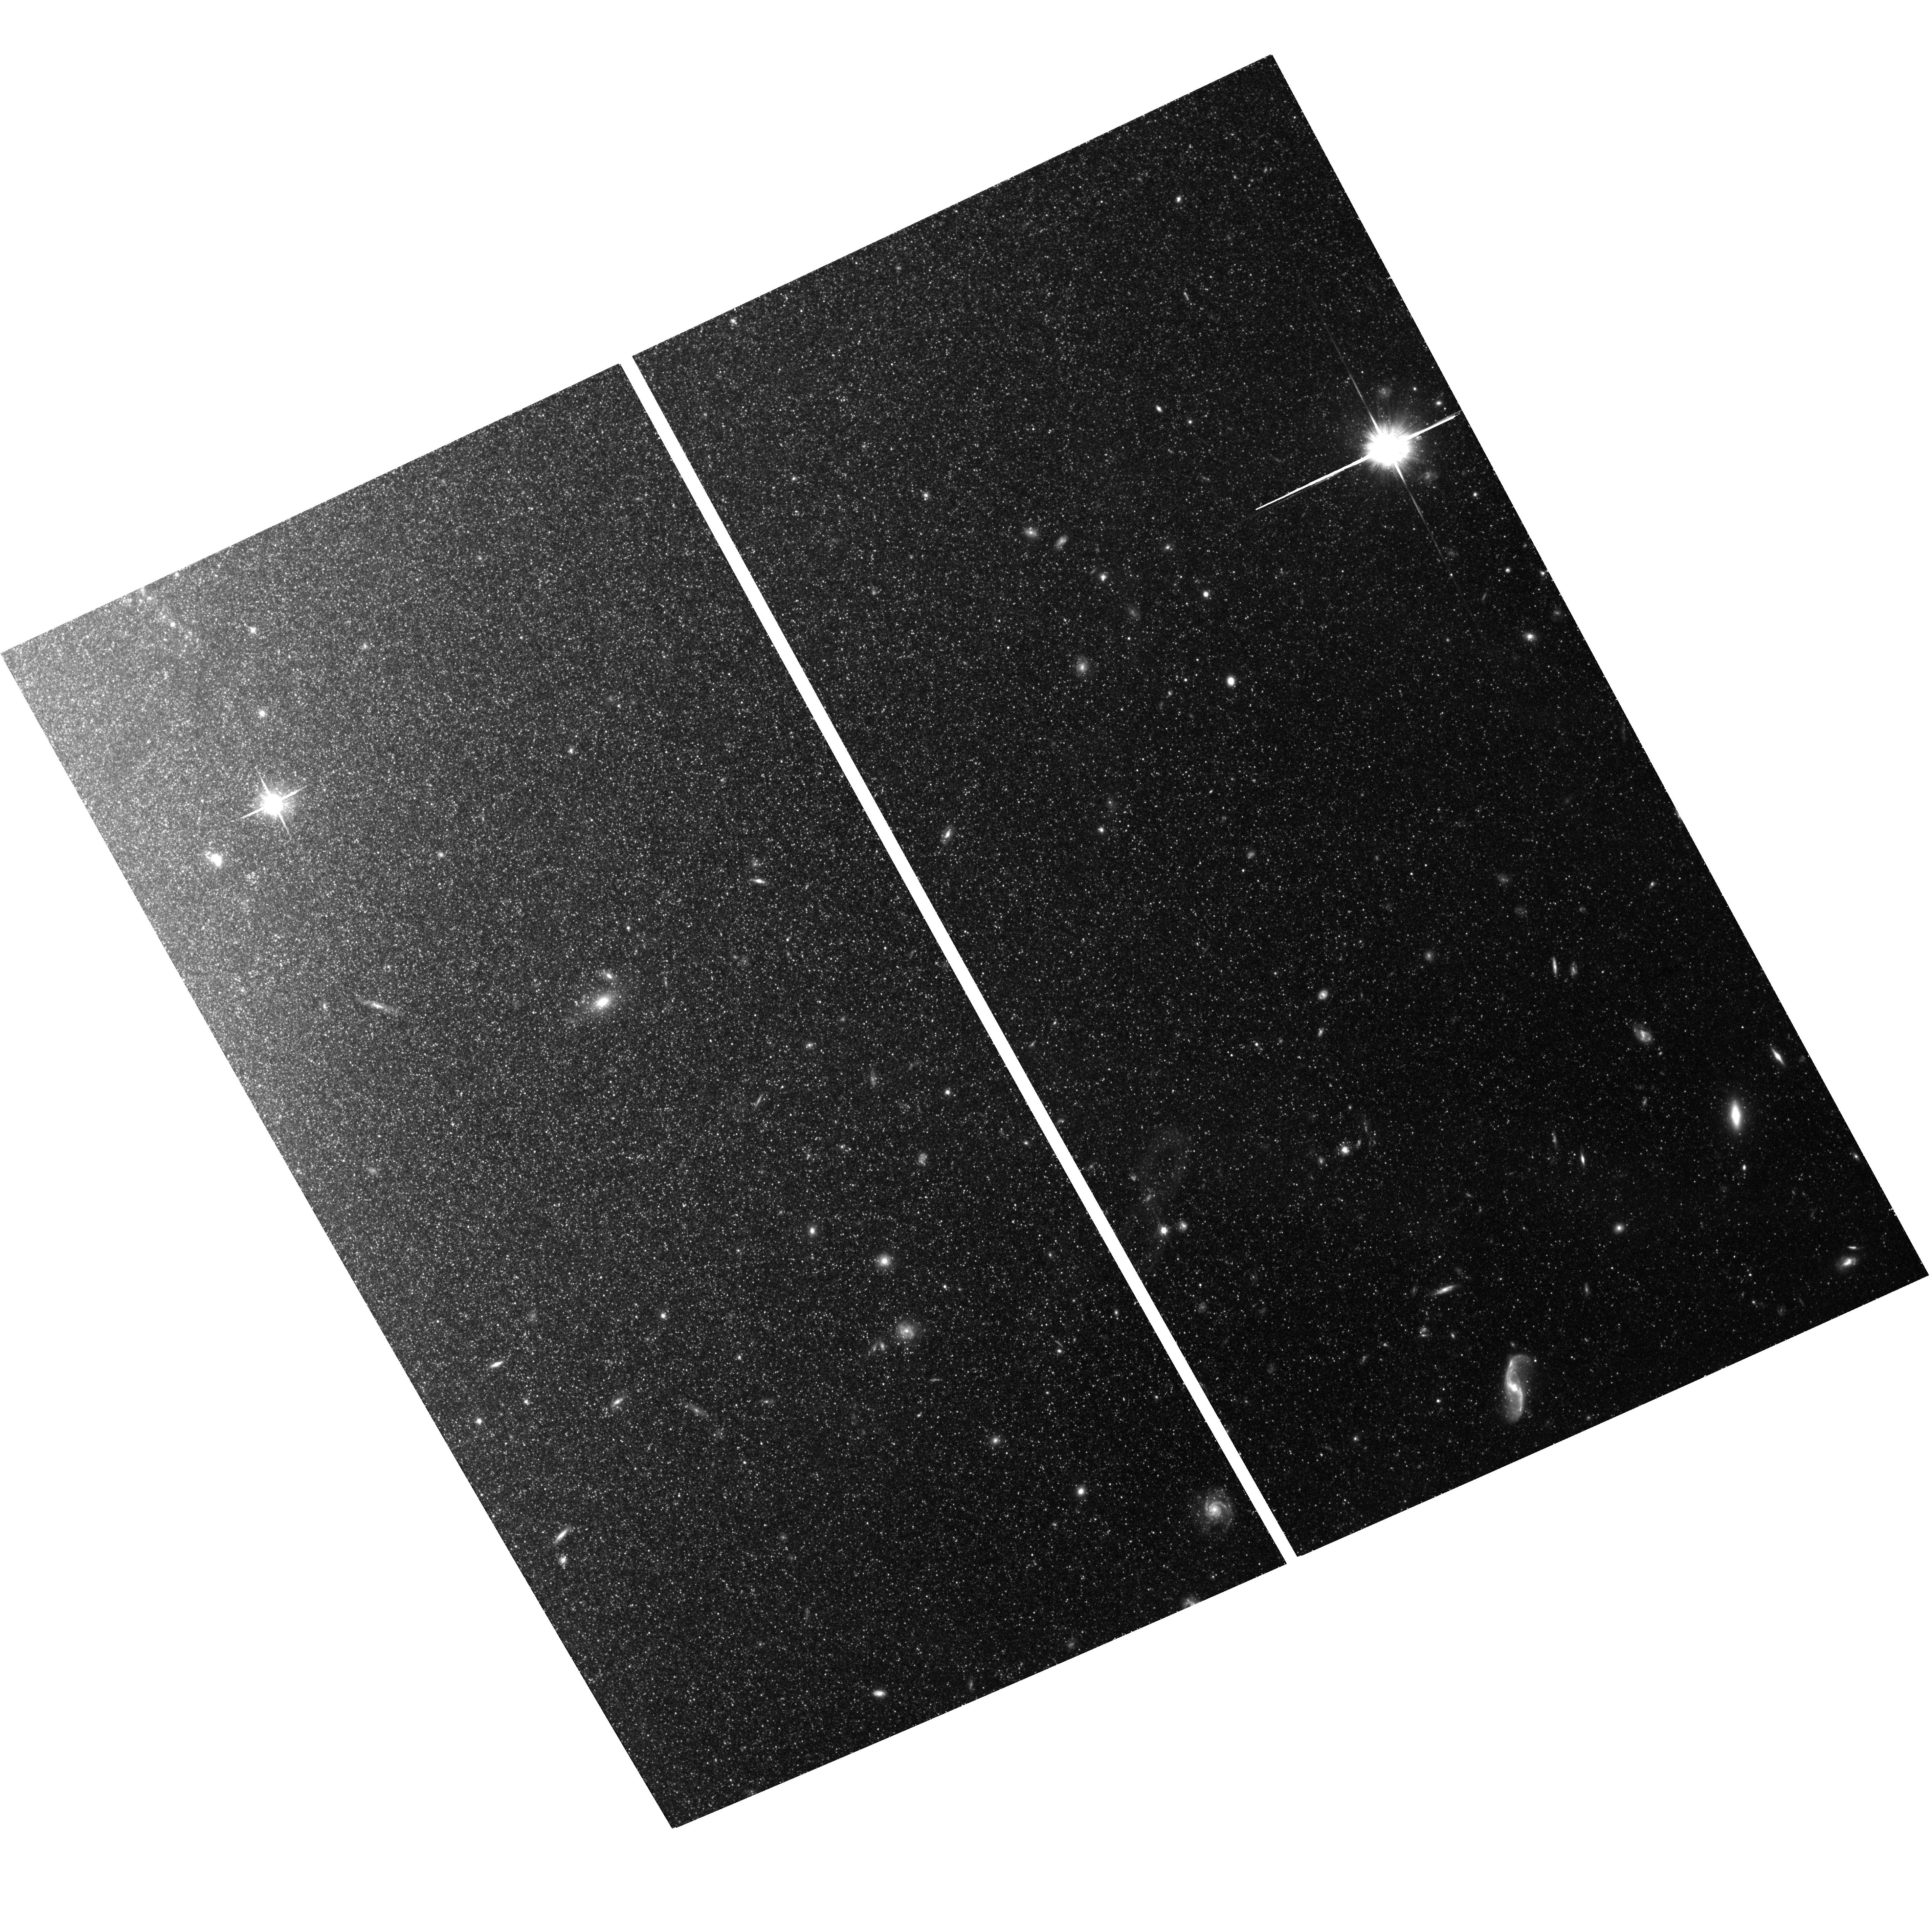
Target: field at RA 148.568°, Dec 69.093°. Instrument: ACS/WFC. Filter: F814W. Exposure: 1.5 h. Observation ID: hst_10136_01_acs_wfc_f814w_j92p01

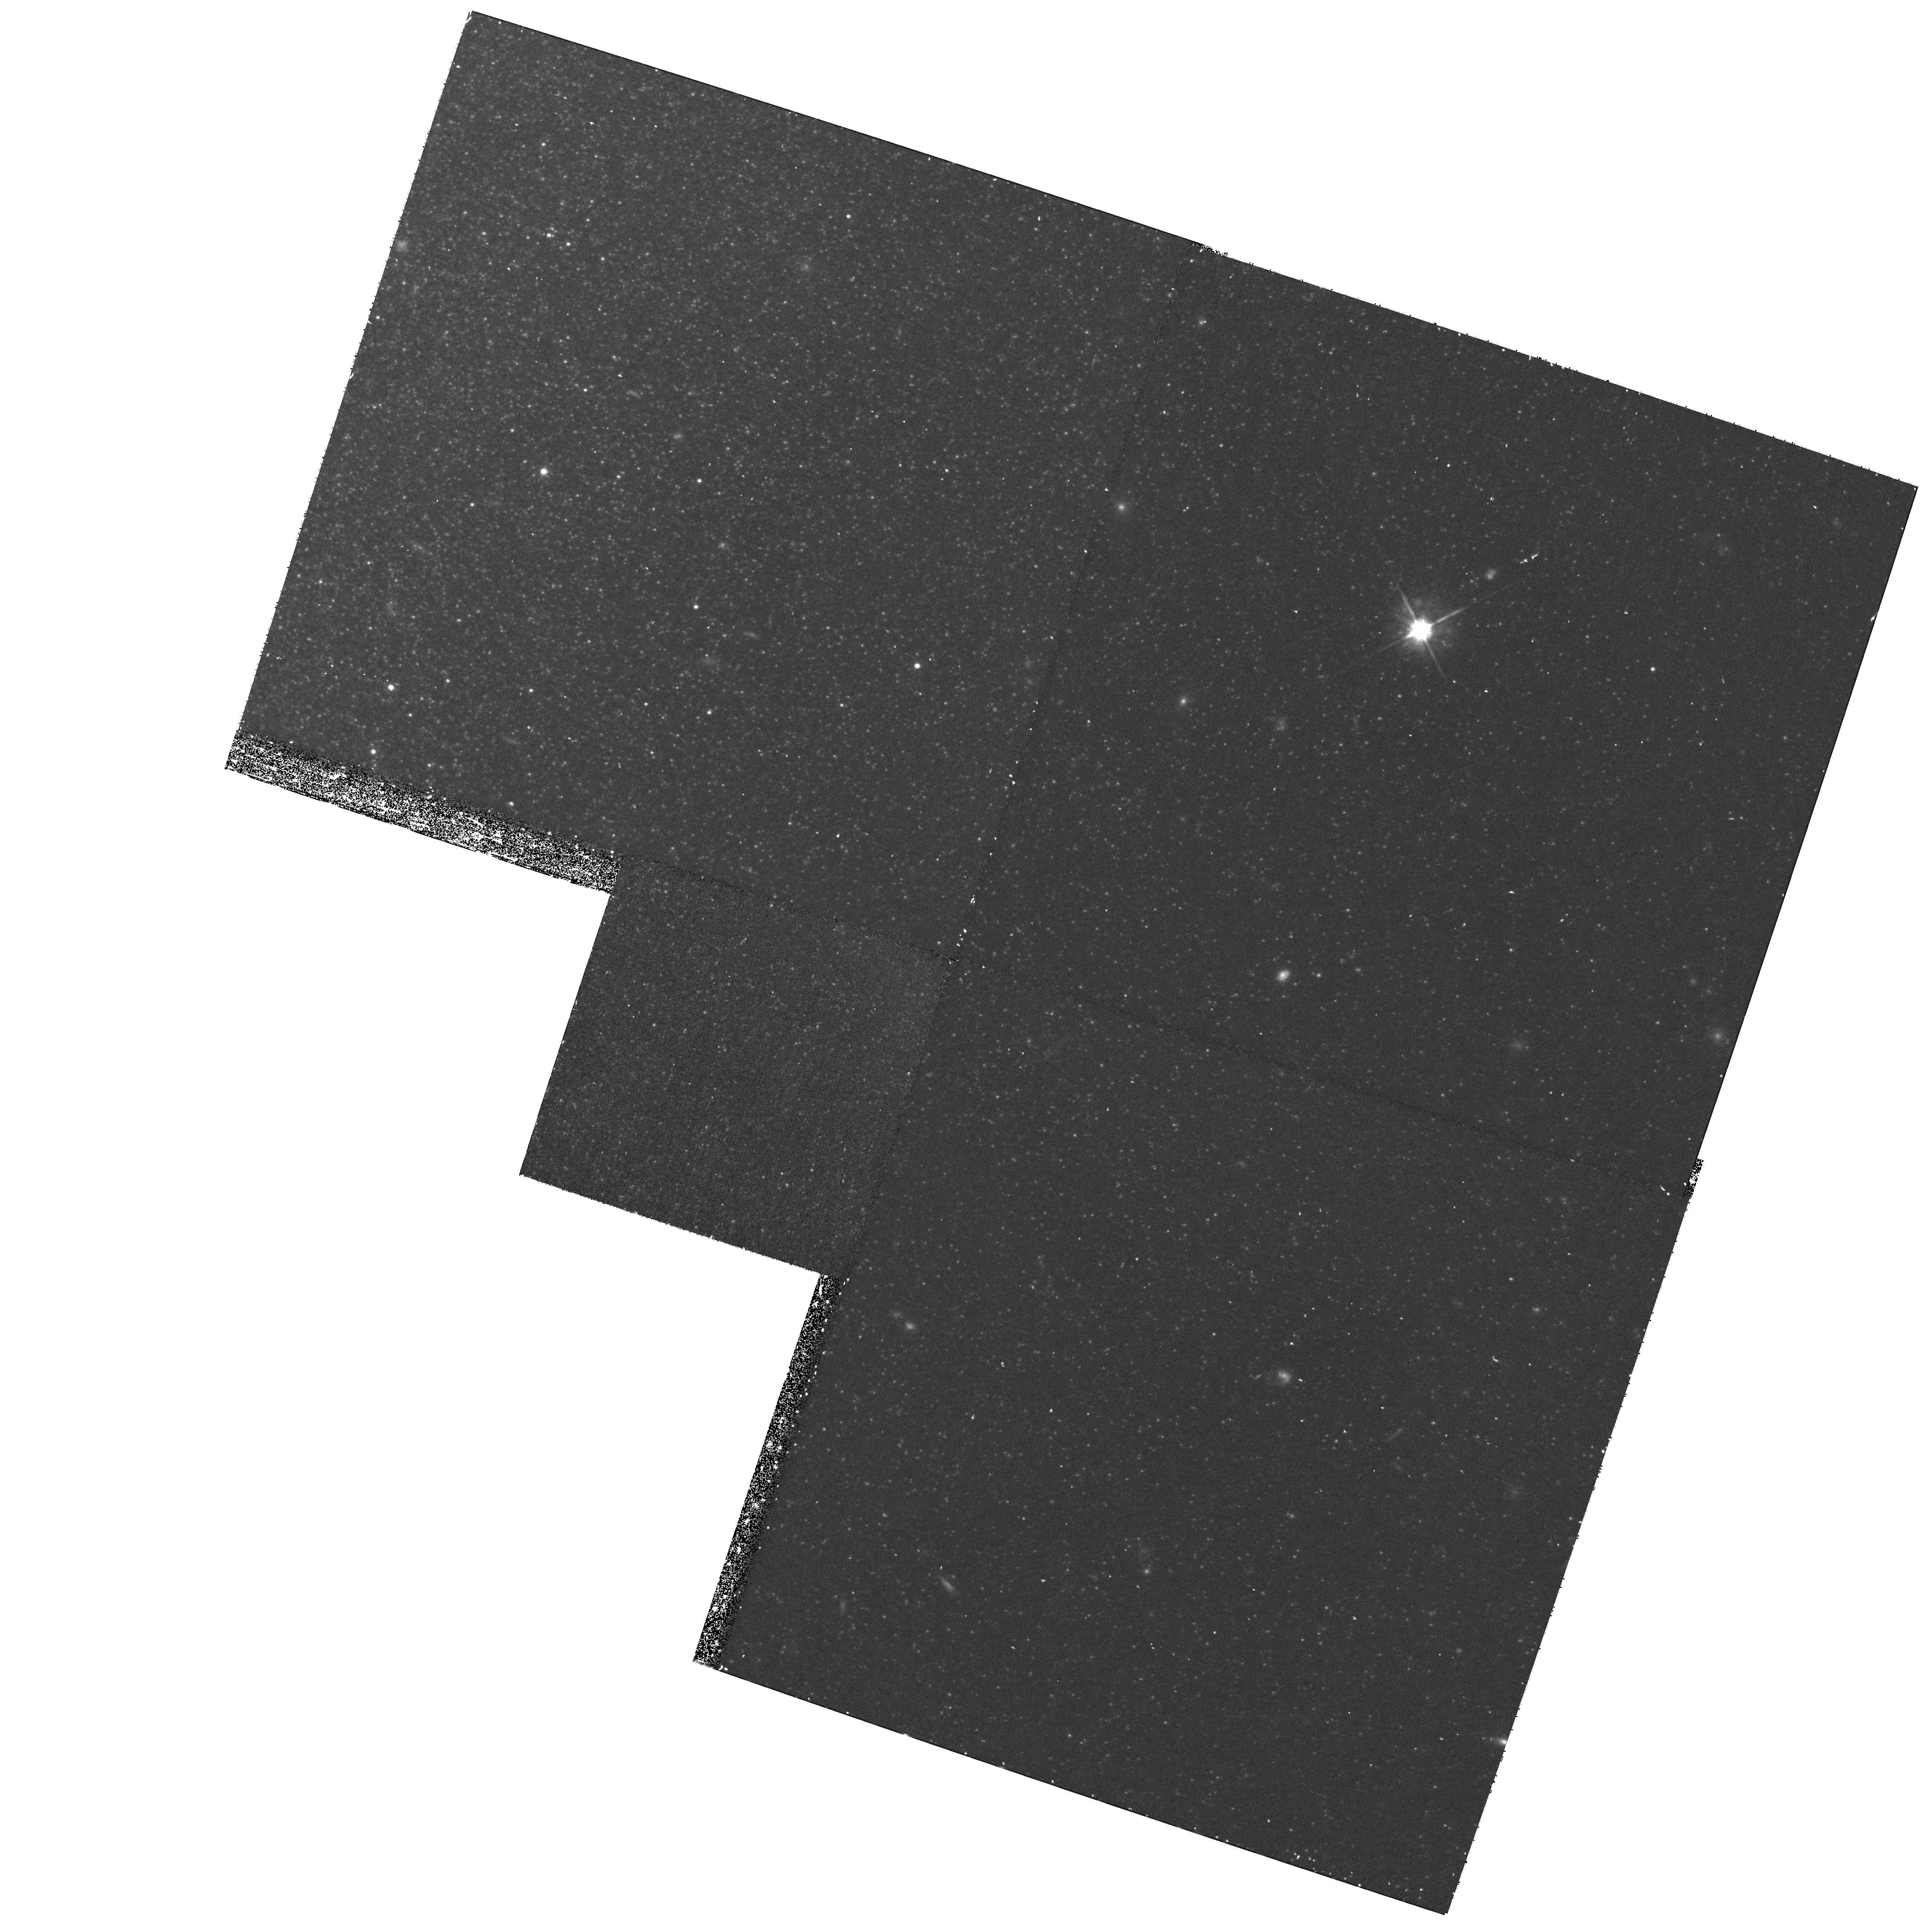
Target: M81-HALO-FIELD. Instrument: WFPC2/PC. Filter: F814W. Exposure: 43 min. Observation ID: hst_10136_01_wfpc2_pc_f814w_u92p01

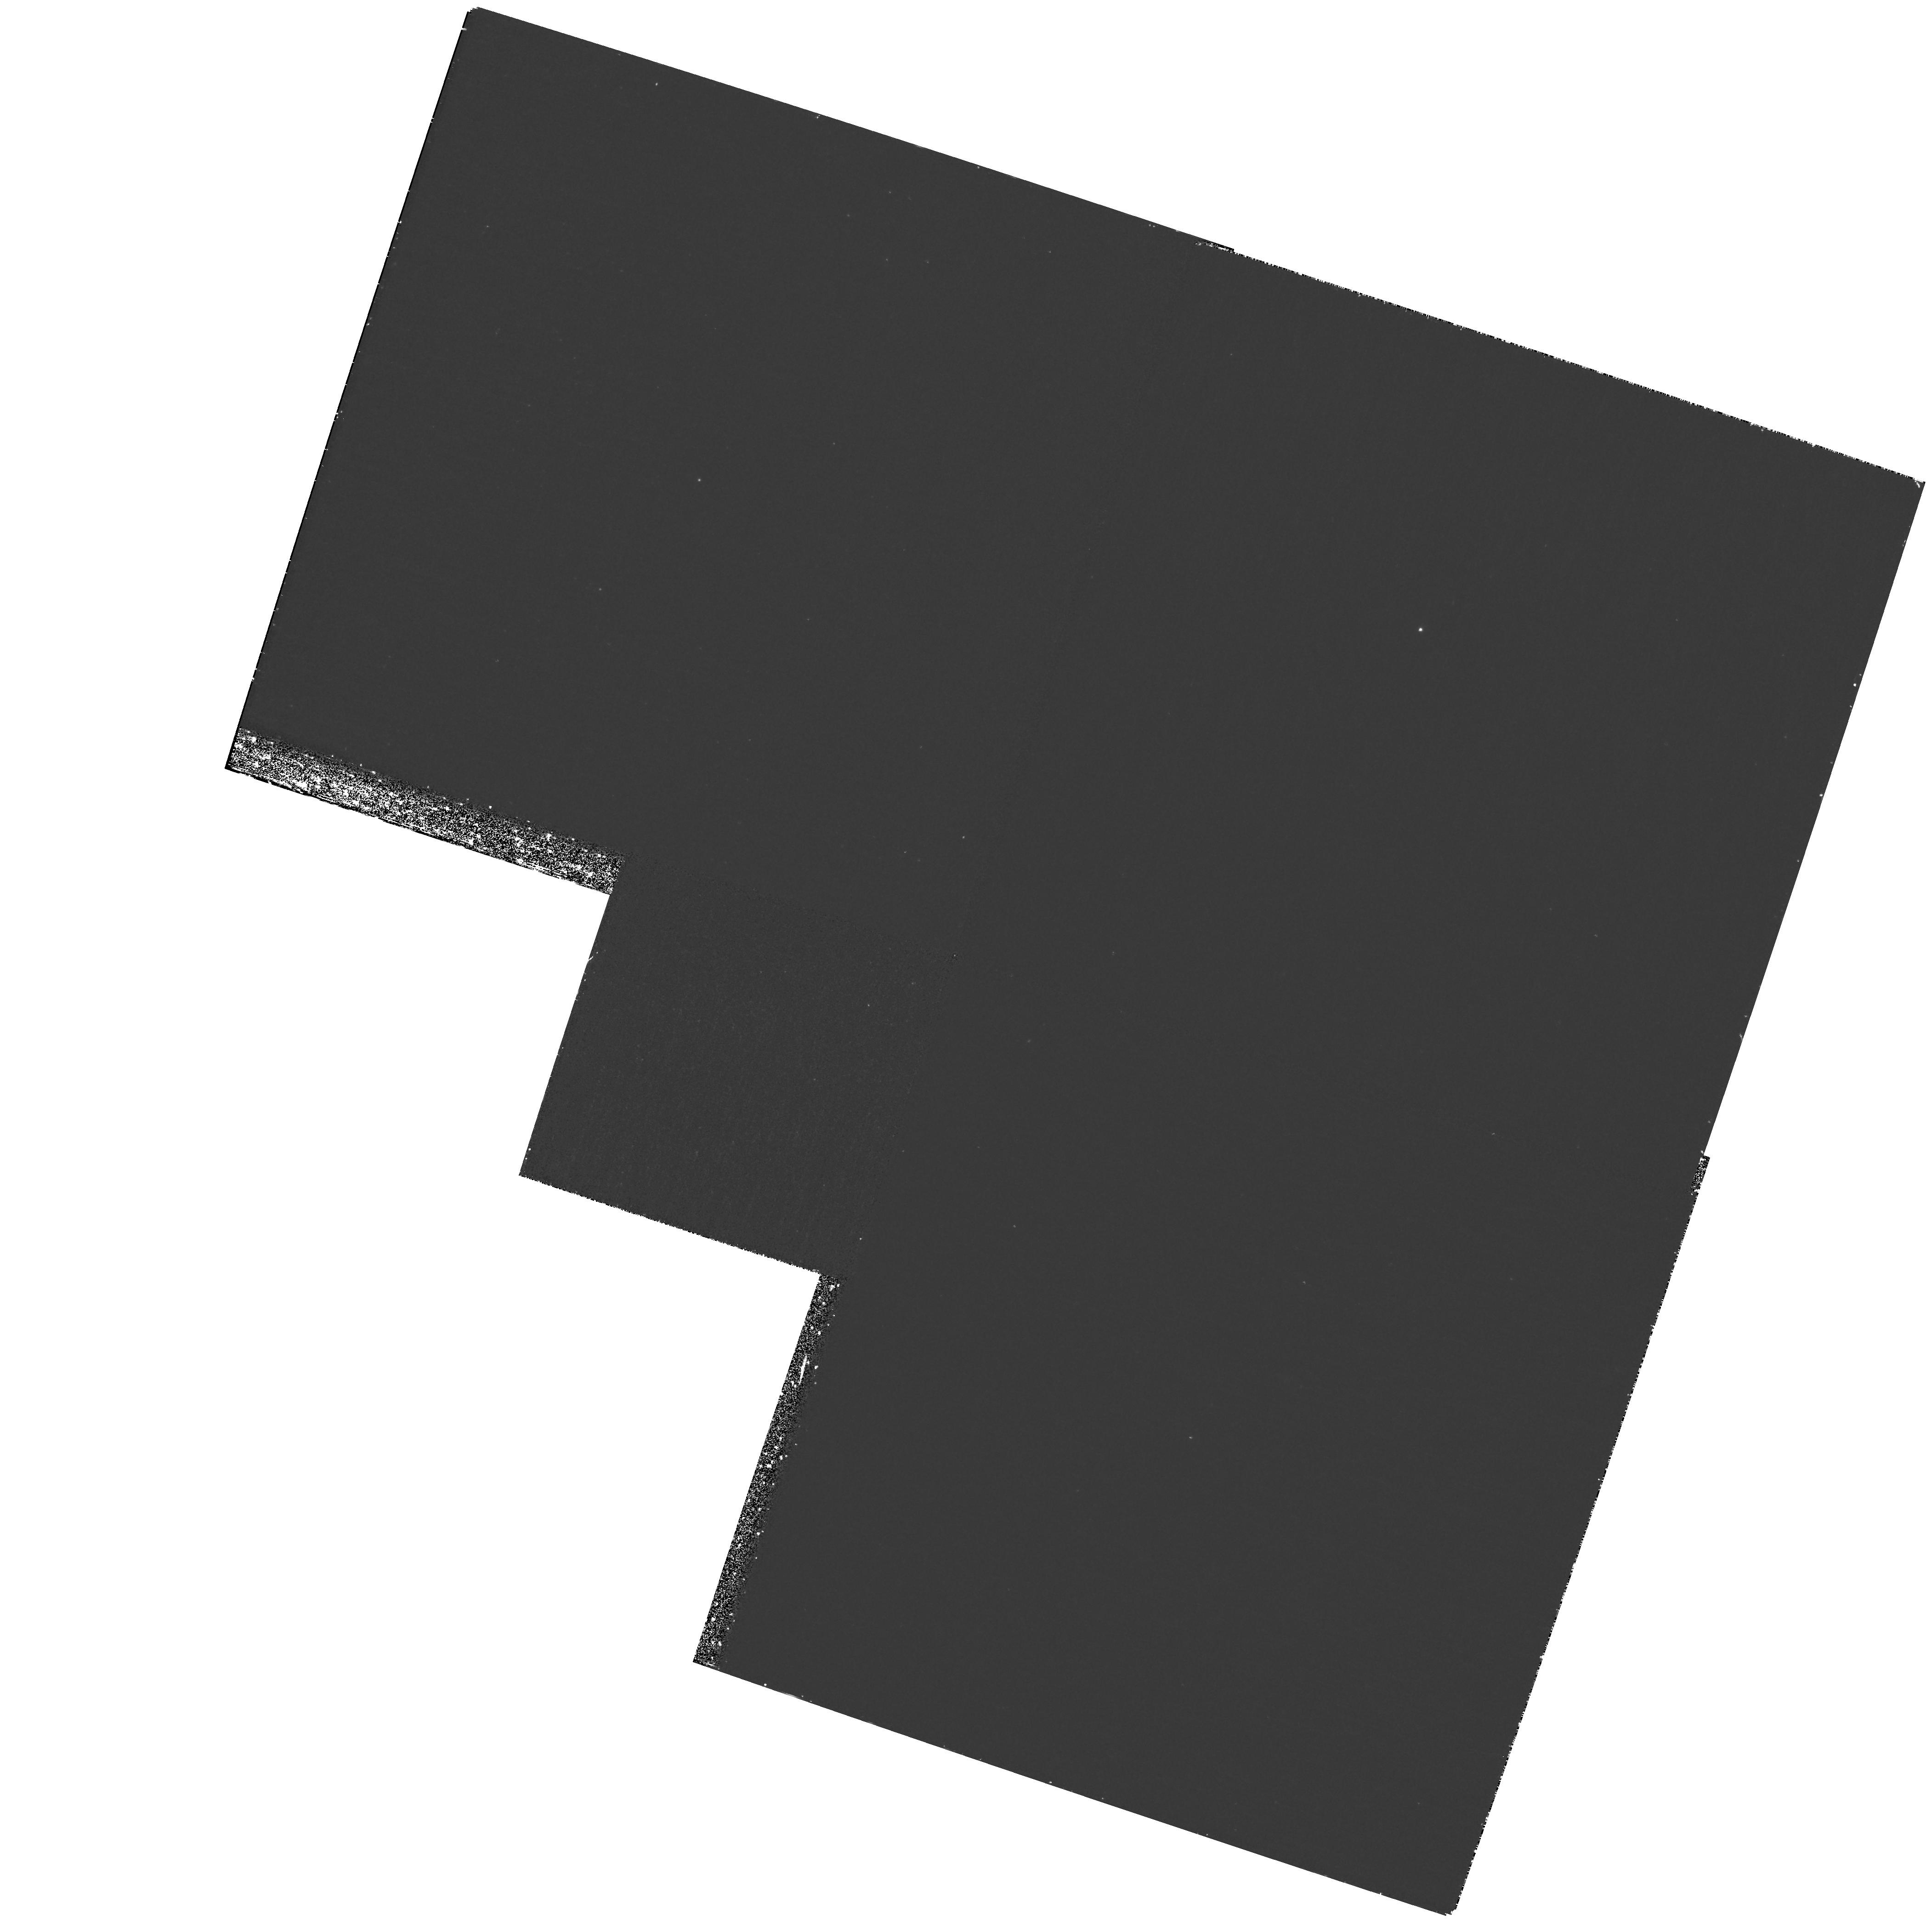
Target: M81-HALO-FIELD. Instrument: WFPC2/PC. Filter: F336W. Exposure: 1.4 h. Observation ID: hst_10136_01_wfpc2_pc_f336w_u92p01

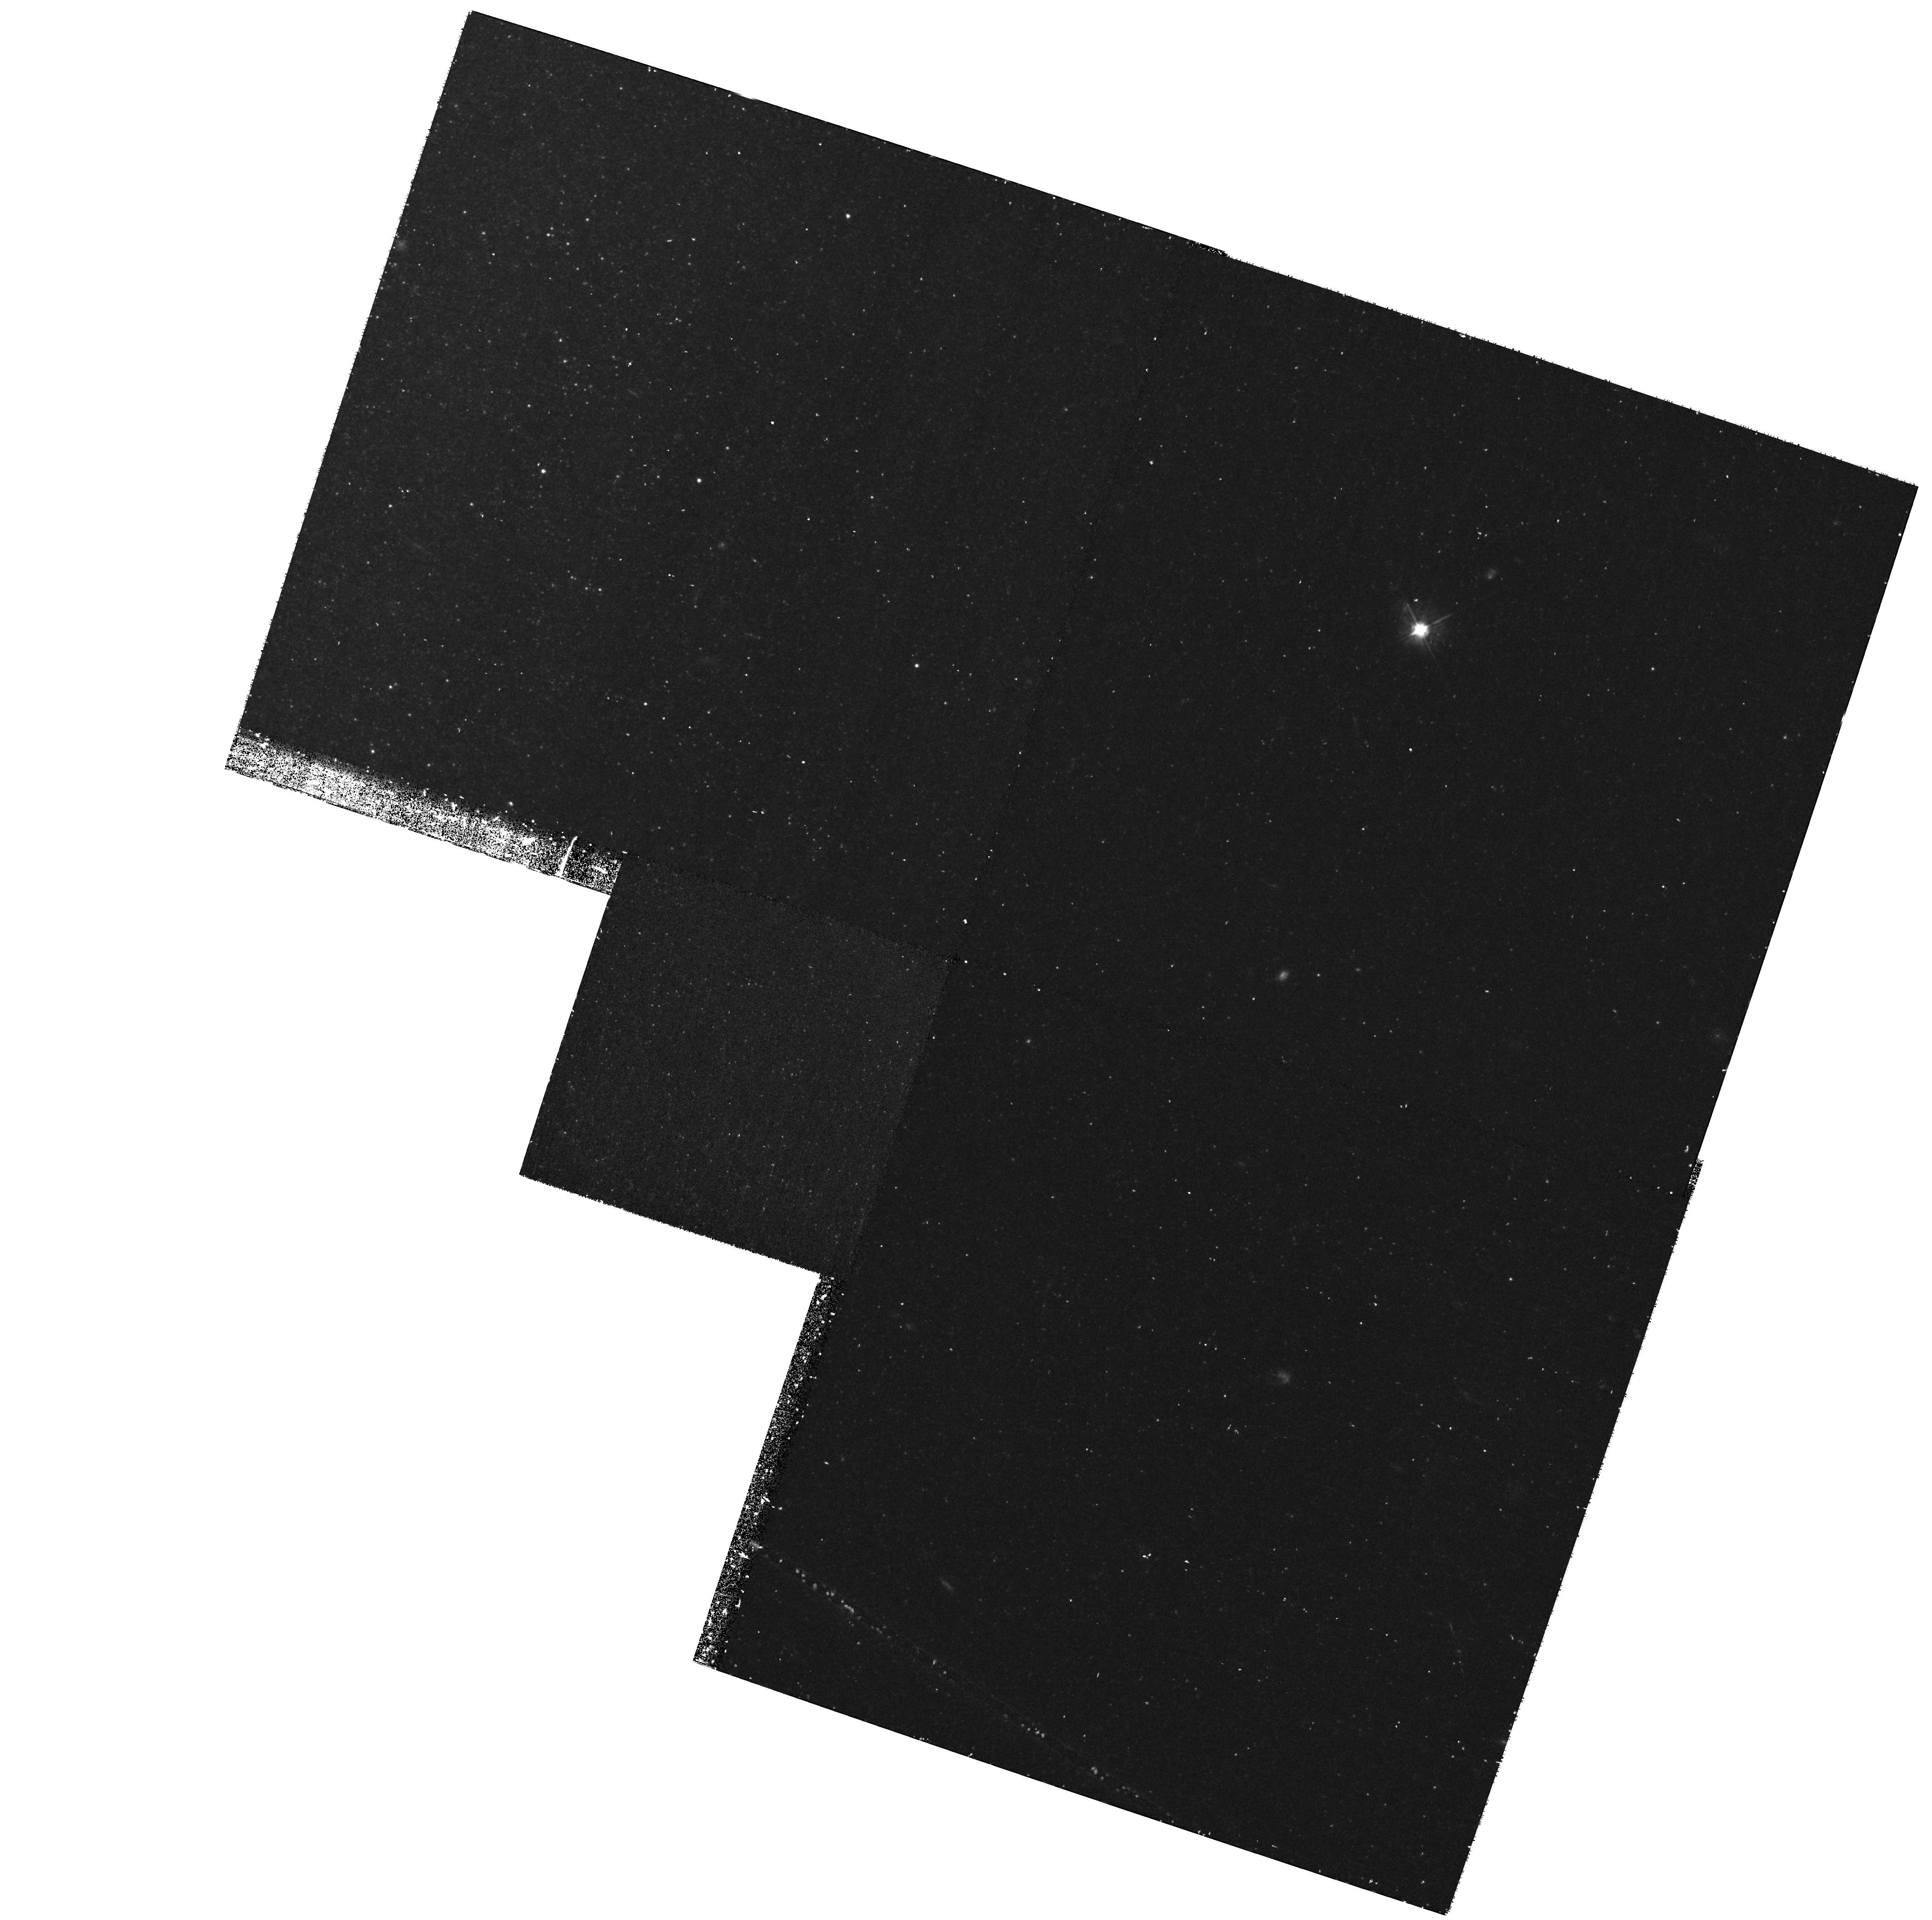
Target: M81-HALO-FIELD. Instrument: WFPC2/PC. Filter: F555W. Exposure: 40 min. Observation ID: hst_10136_01_wfpc2_pc_f555w_u92p01

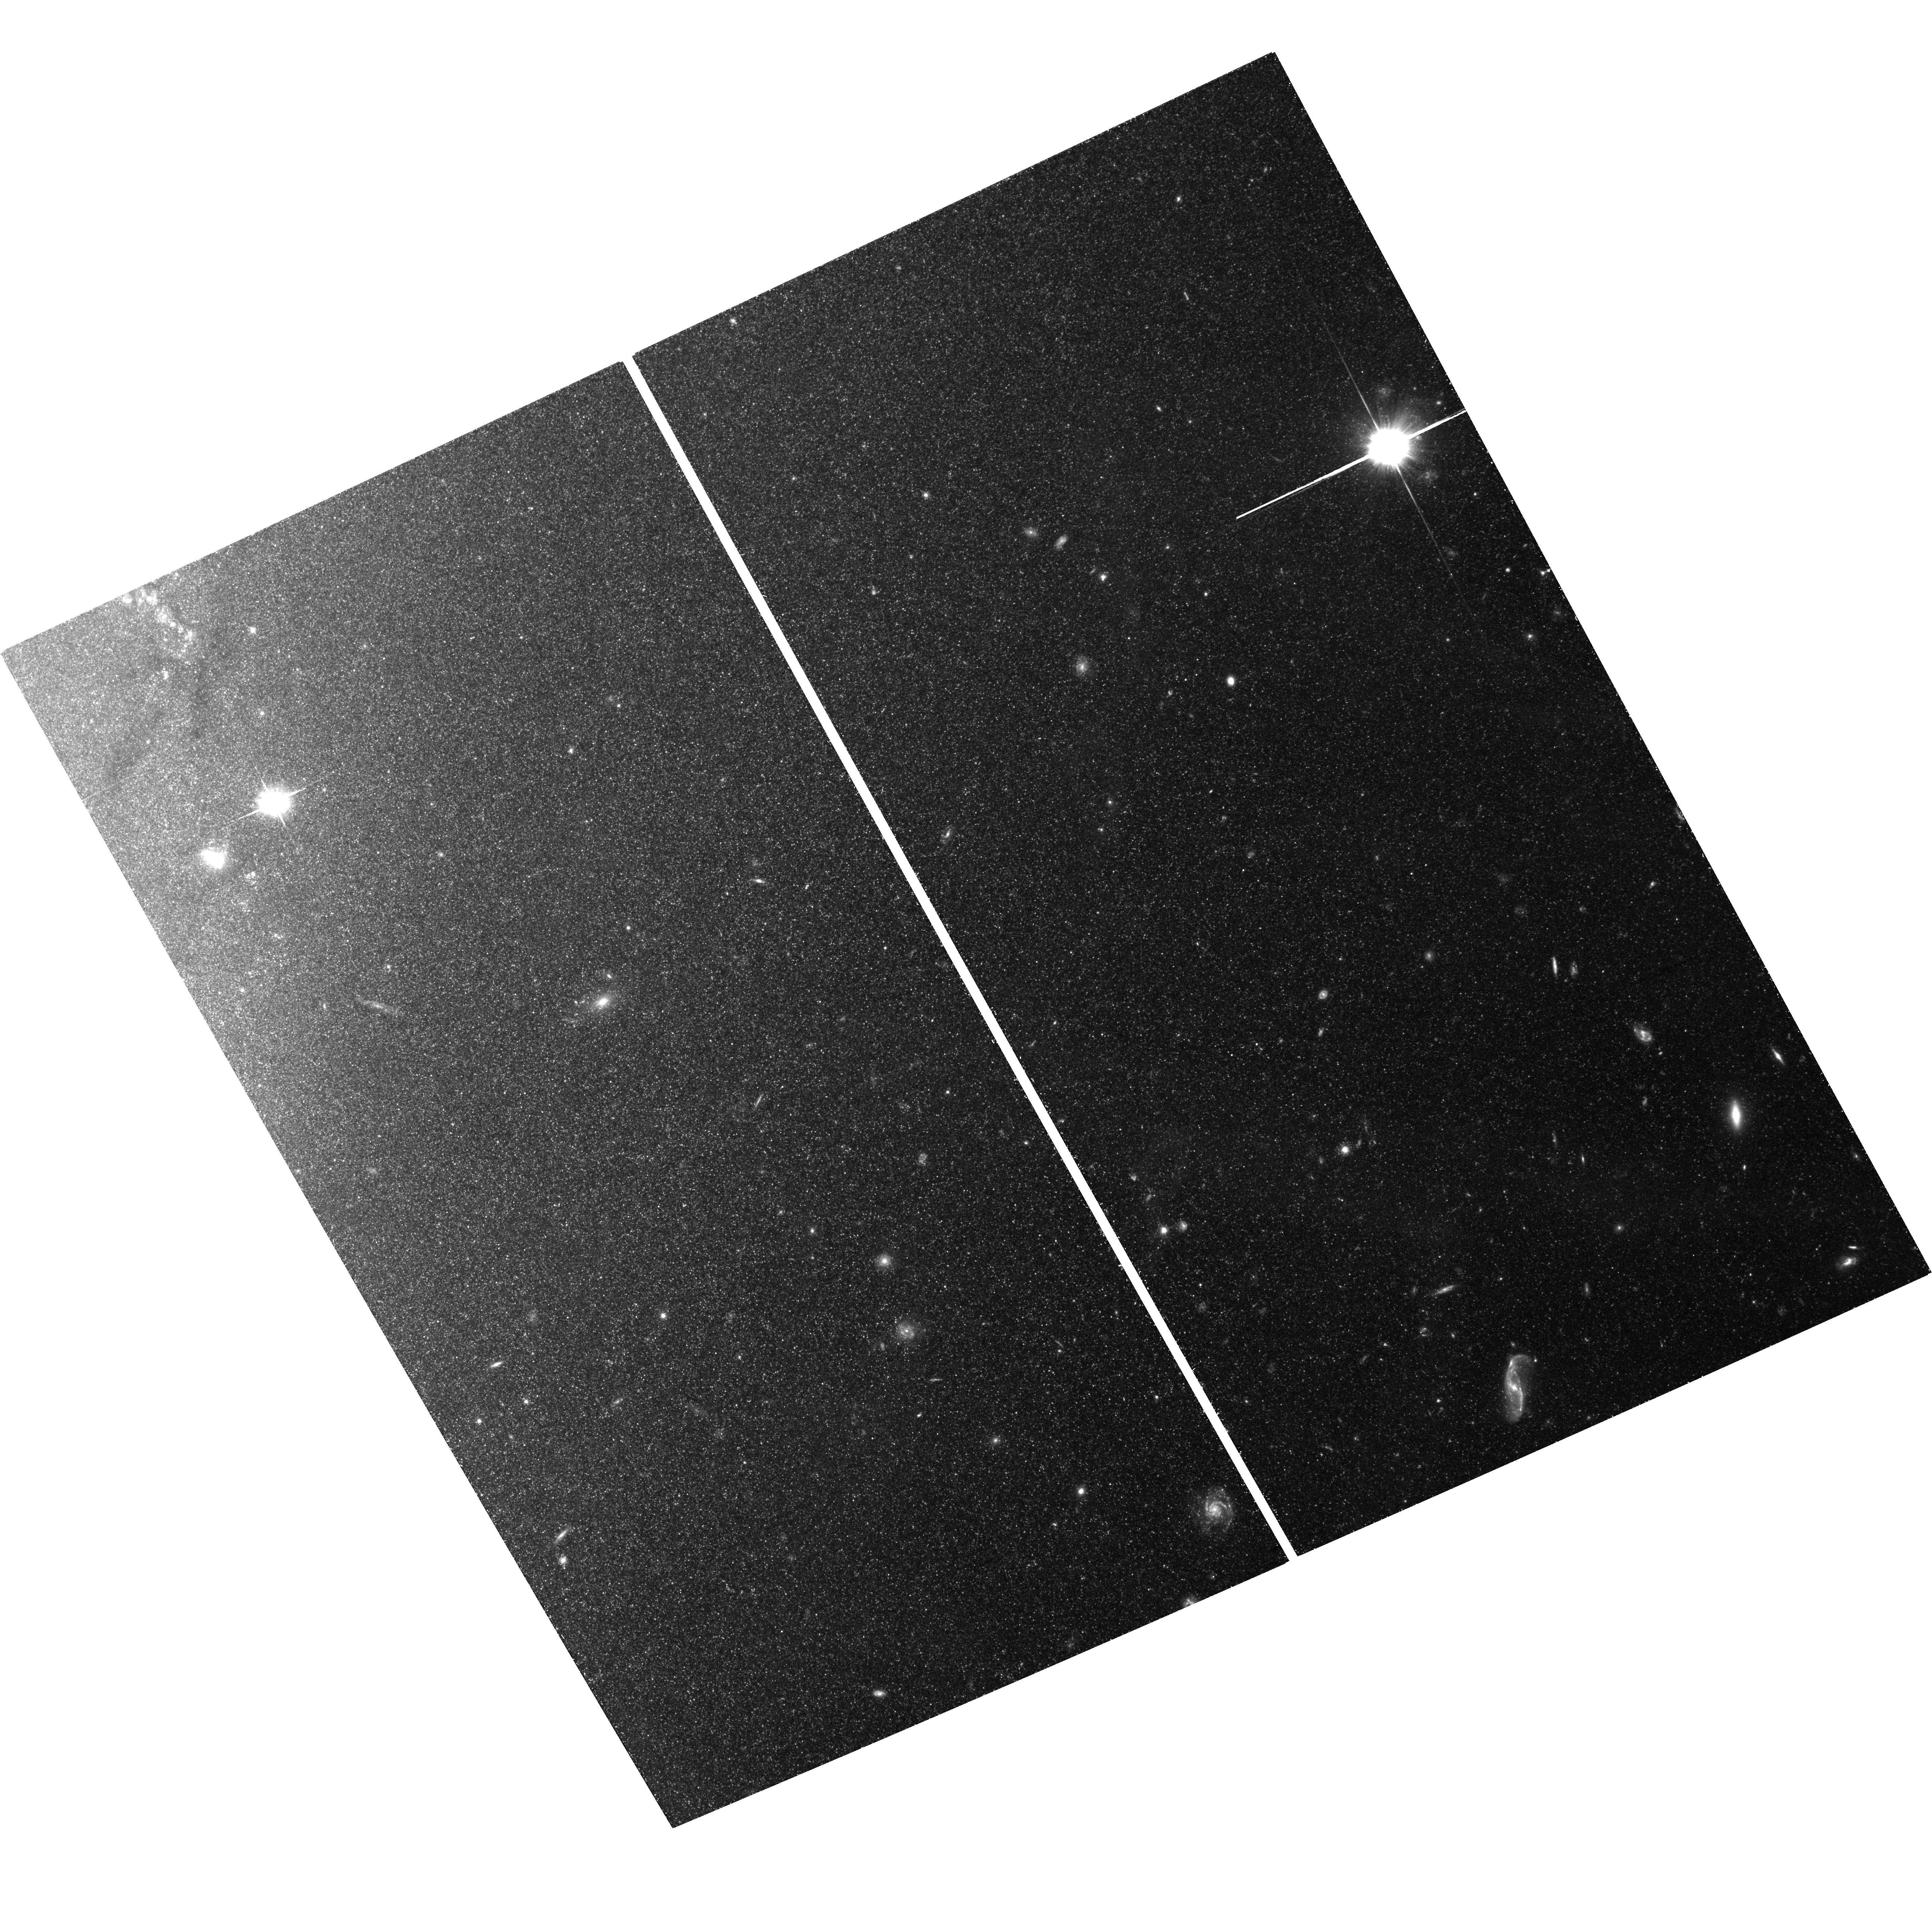
Target: field at RA 148.569°, Dec 69.093°. Instrument: ACS/WFC. Filter: F606W. Exposure: 1.5 h. Observation ID: hst_10136_01_acs_wfc_f606w_j92p01

Post-AGB Stars in the Halo of M81 (PI: Bond, Howard)

Post-asymptotic-giant-branch (PAGB) stars of spectral types A-F are the brightest members of Population II. We have shown, using ground-based observations, that PAGB stars have tremendous potential as highly efficient standard candles and as tracers of halo populations and late stellar evolution. Our analysis of PAGB stars in archival HST images of M32, based on the equivalent of one orbit of HST time, precisely reproduces the accepted distance. We propose to obtain ACS/WFC and WFPC2 images of fields in the halo of M81, as another test of the PAGB method. We show that 4 orbits of HST data will produce a distance of comparable accuracy to the much more laborious Cepheid technique. If successful on M81, we will propose in the next cycle to measure the distance to Virgo using our method, a distance ladder that has only two rungs (trigonometric parallaxes of subdwarfs to calibrate PAGB stars in globular clusters, and then PAGB stars in Virgo).